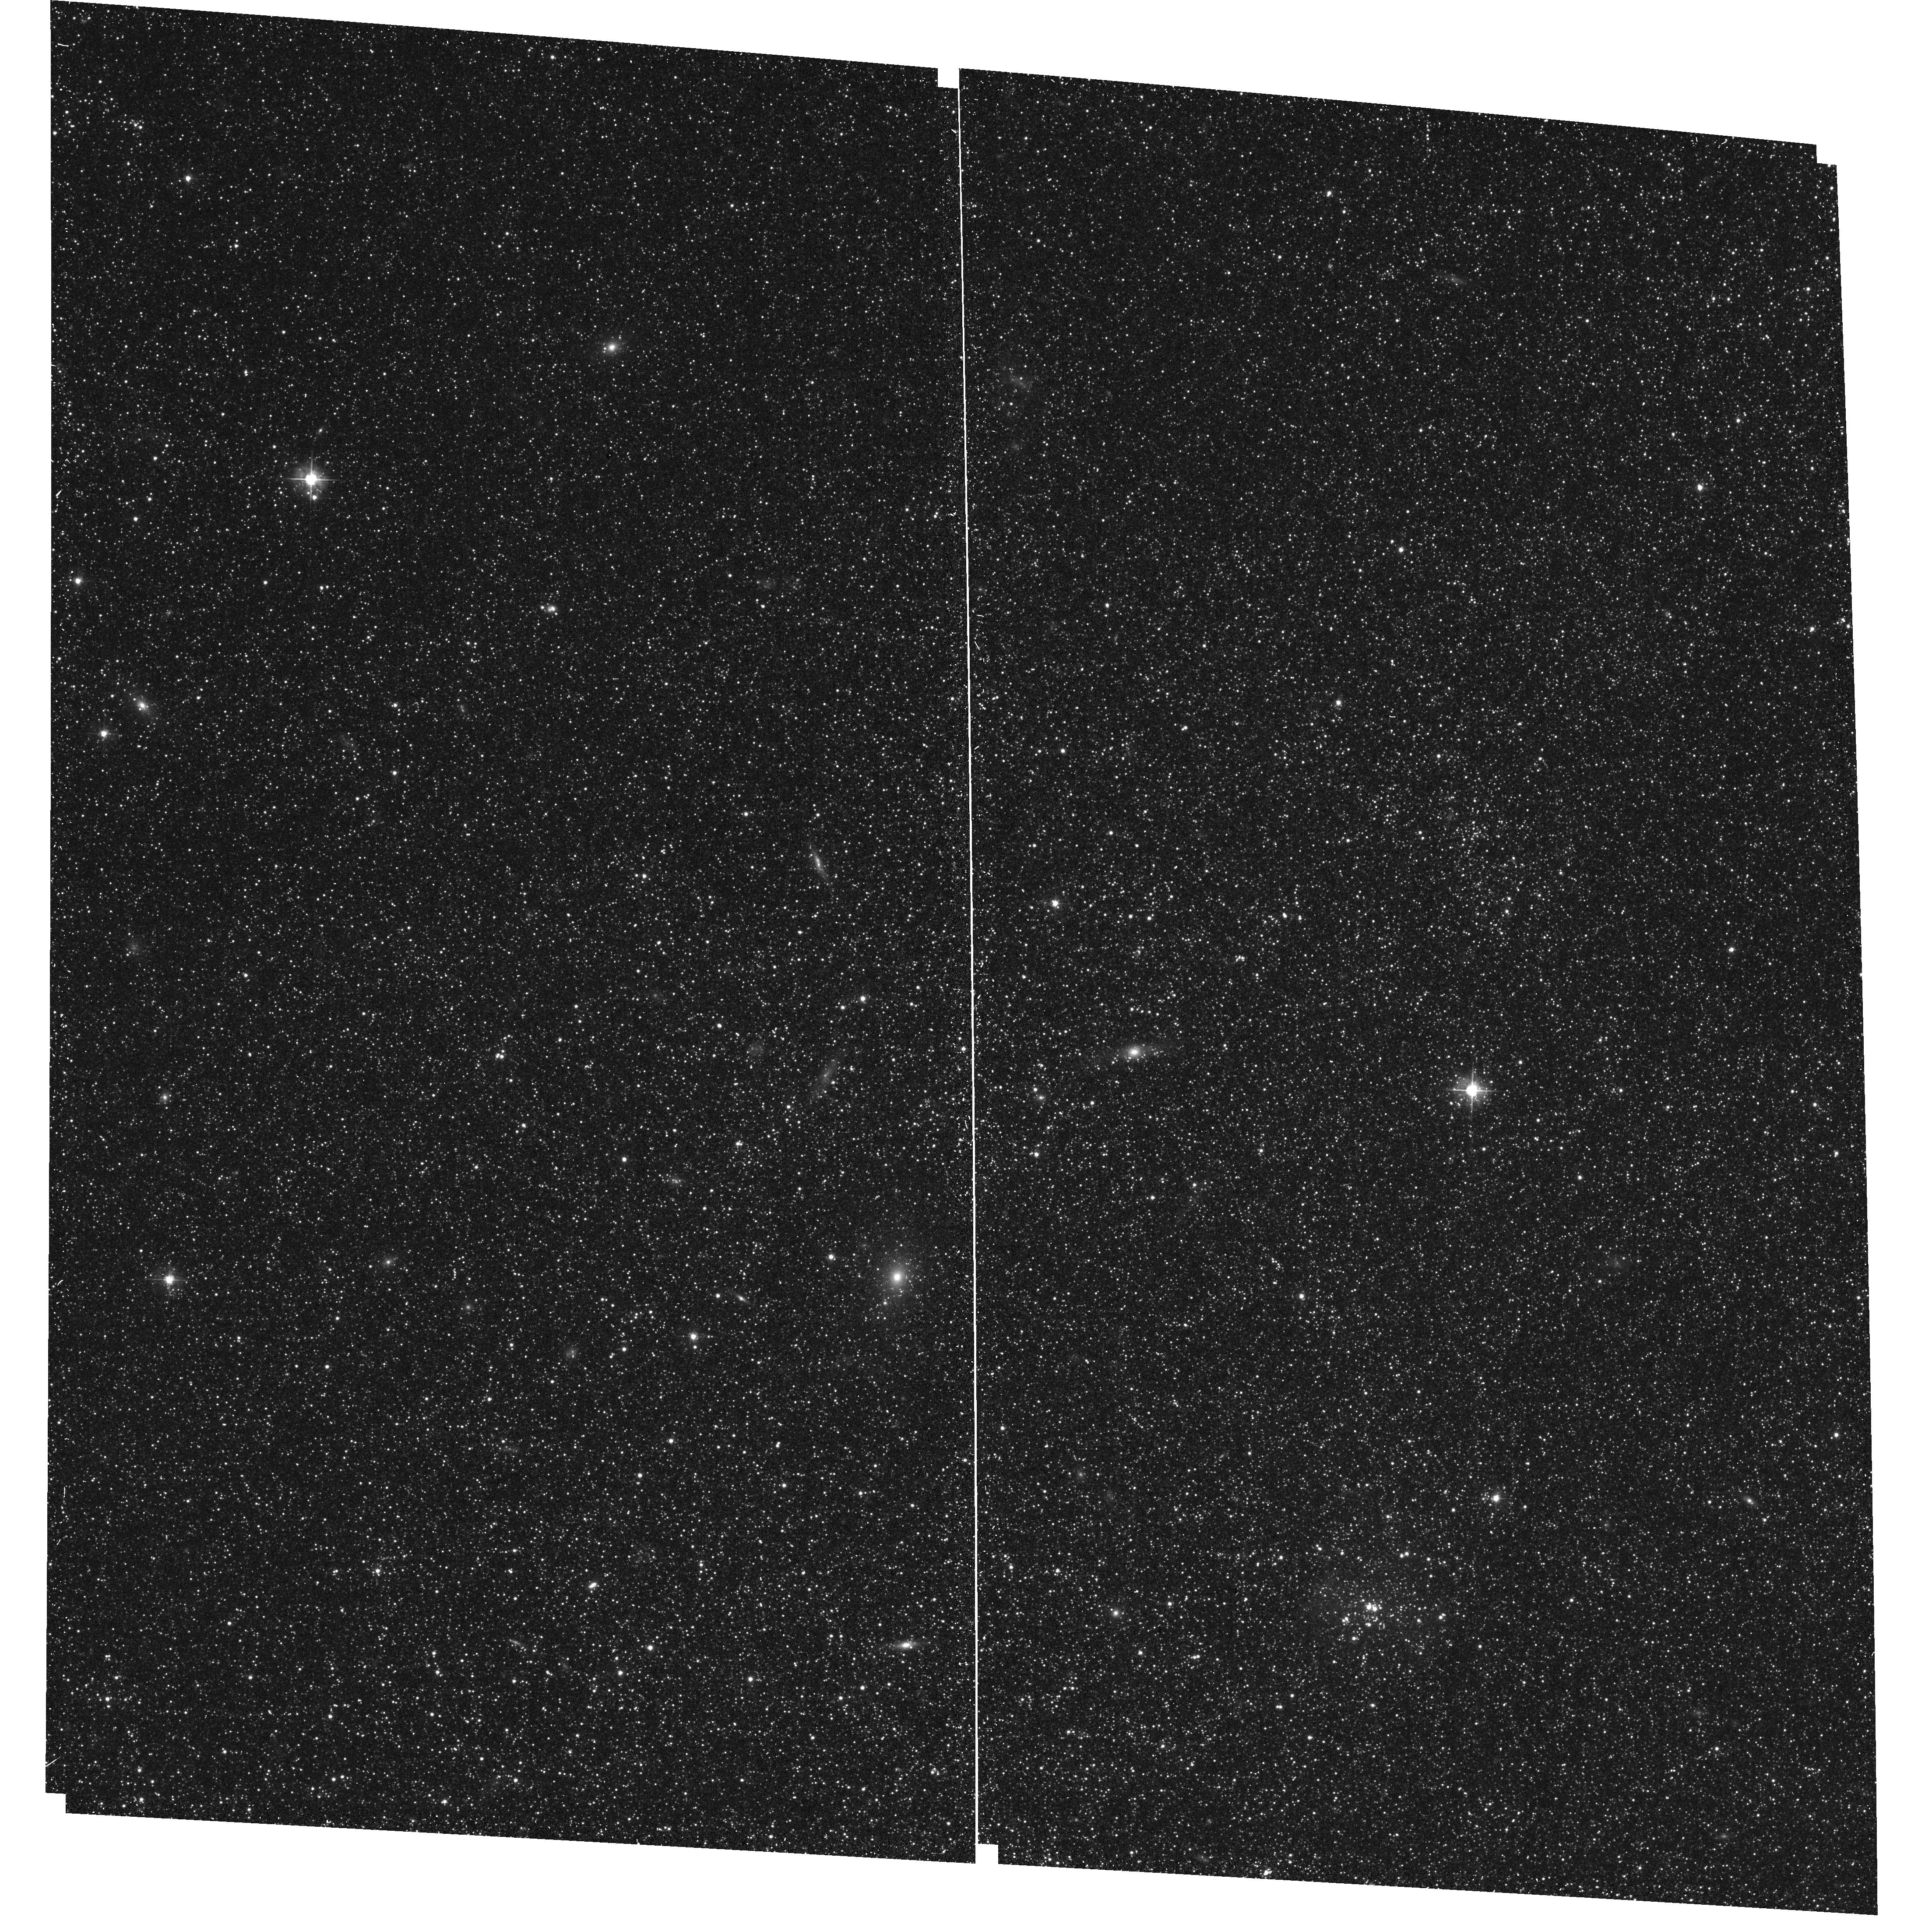
Target: IC-1613-F19-ACS
Instrument: ACS/WFC
Filter: F475W
Exposure: 17 min
Observation ID: hst_17833_bc_acs_wfc_f475w_jfcpbc

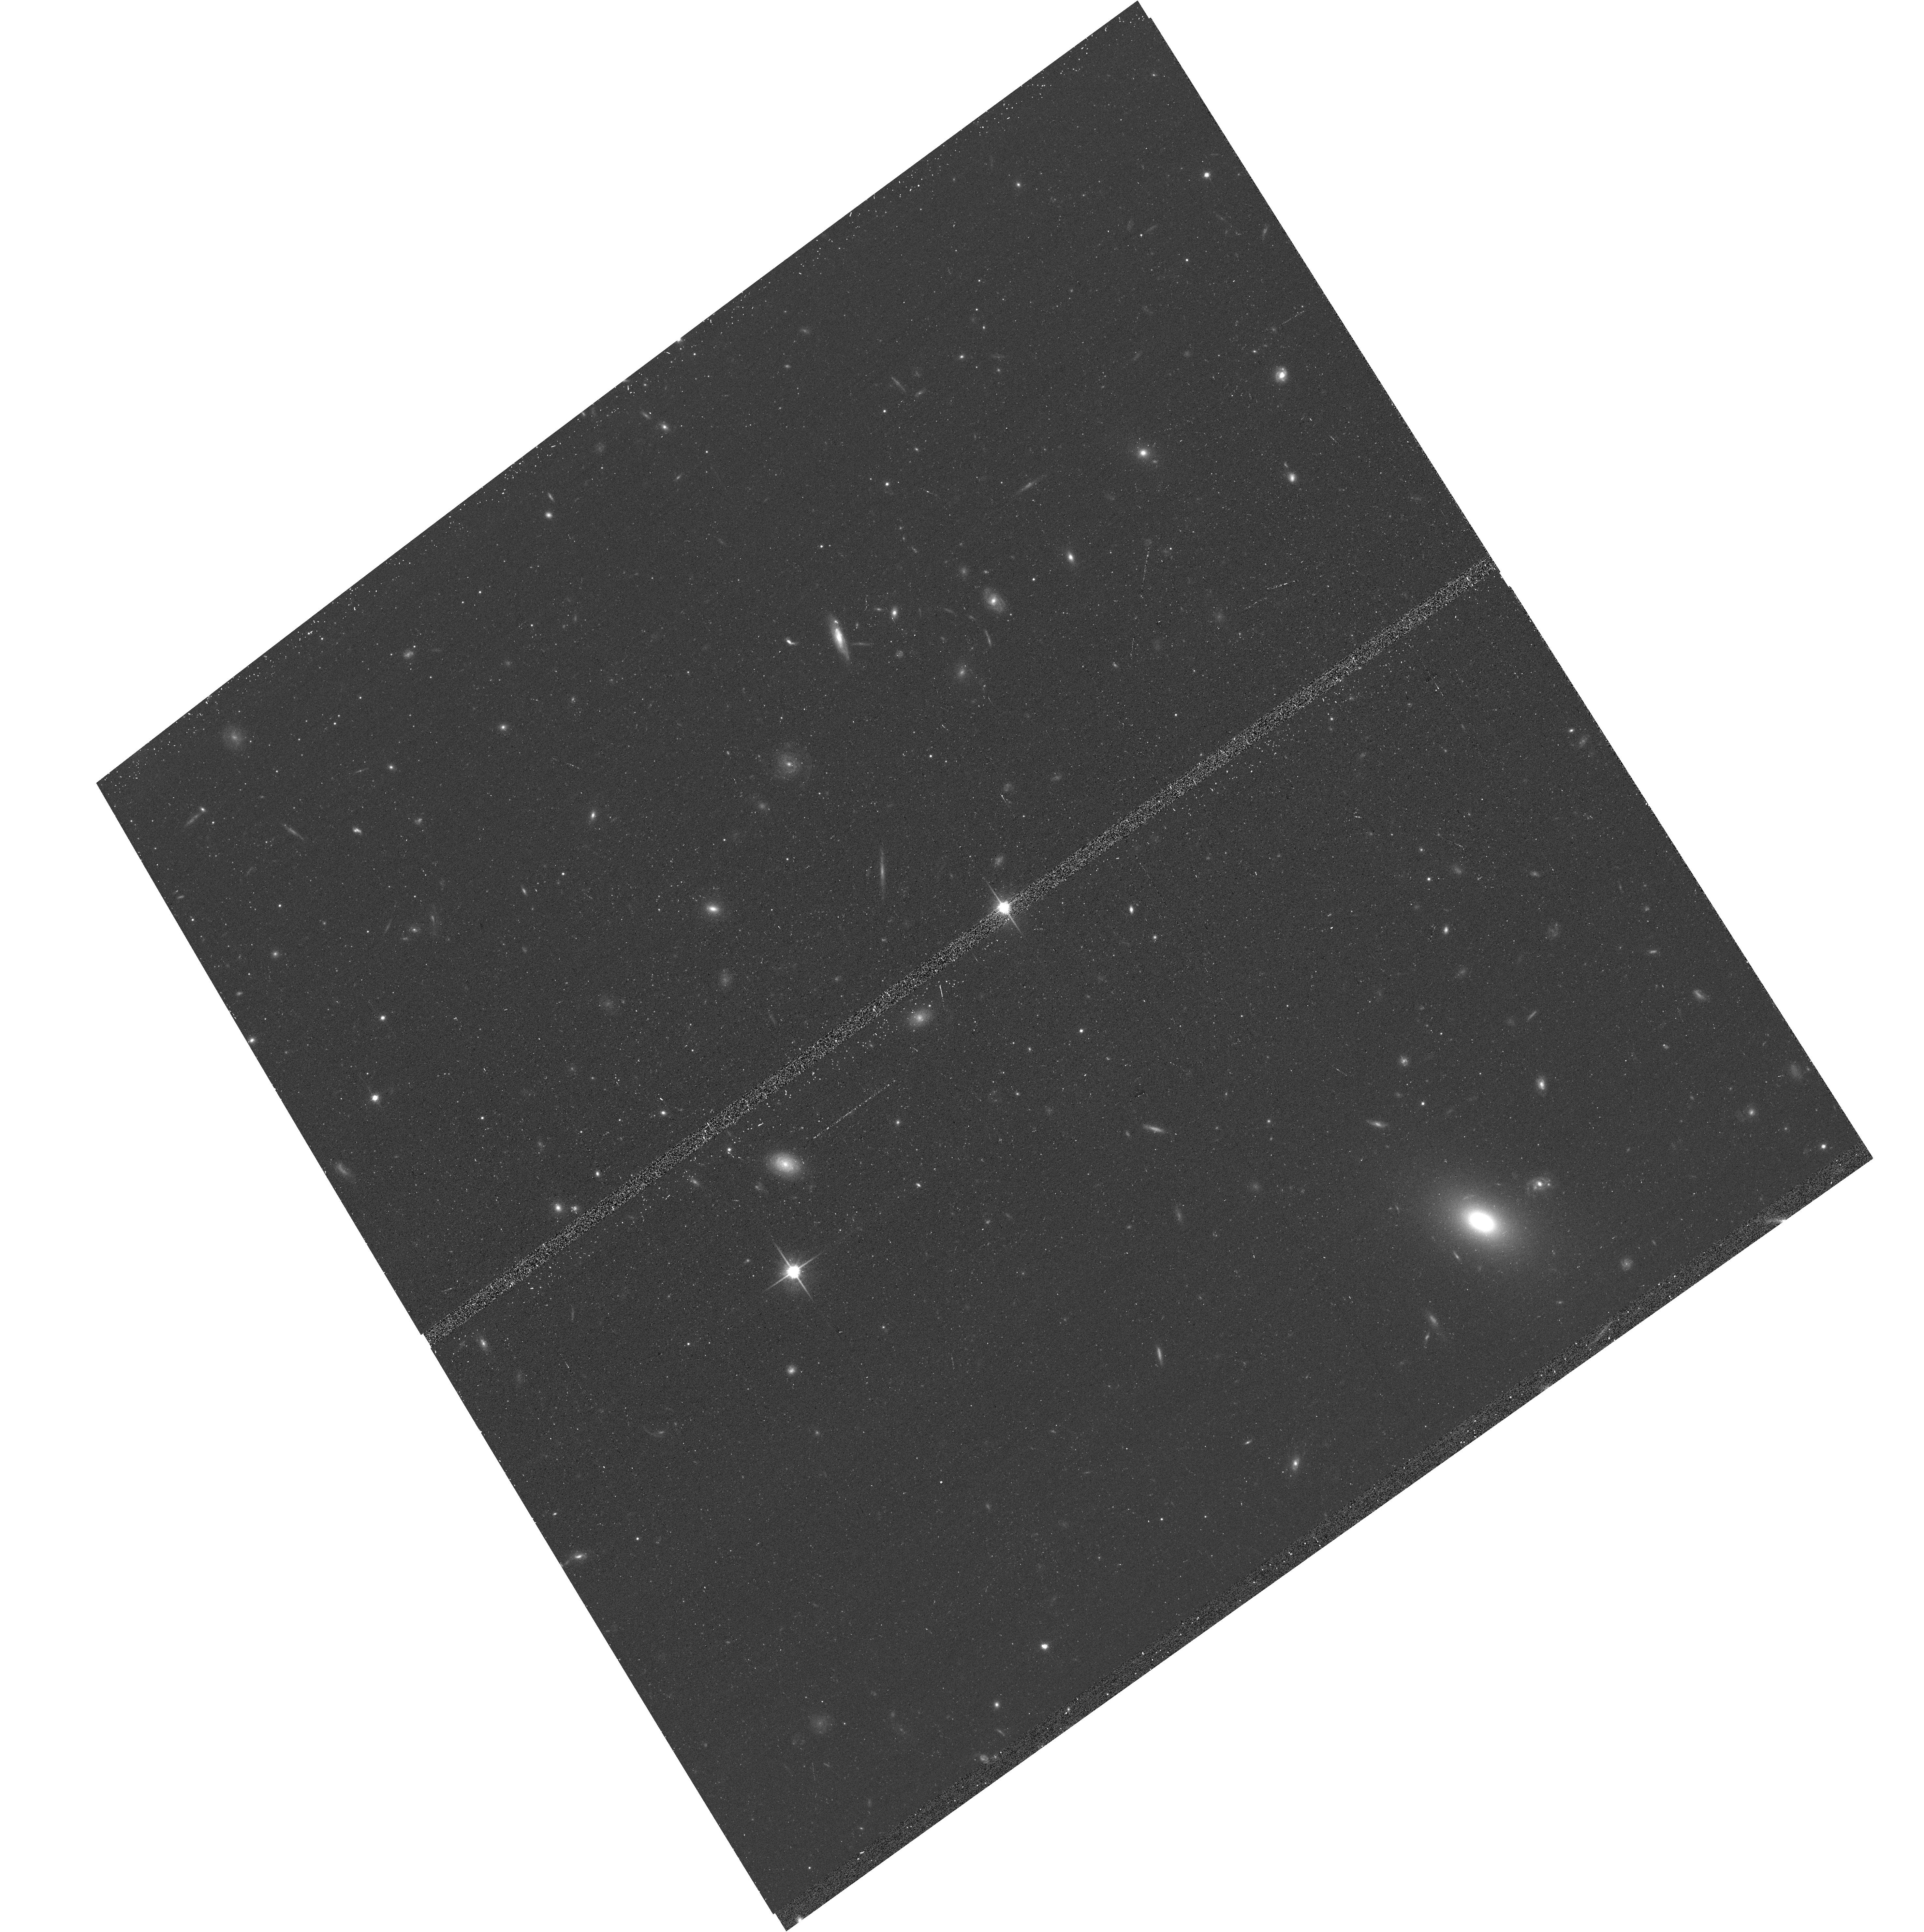
Target: WLM-F21-F22
Instrument: ACS/WFC
Filter: F814W
Exposure: 13 min
Observation ID: hst_17833_04_acs_wfc_f814w_jfcp04

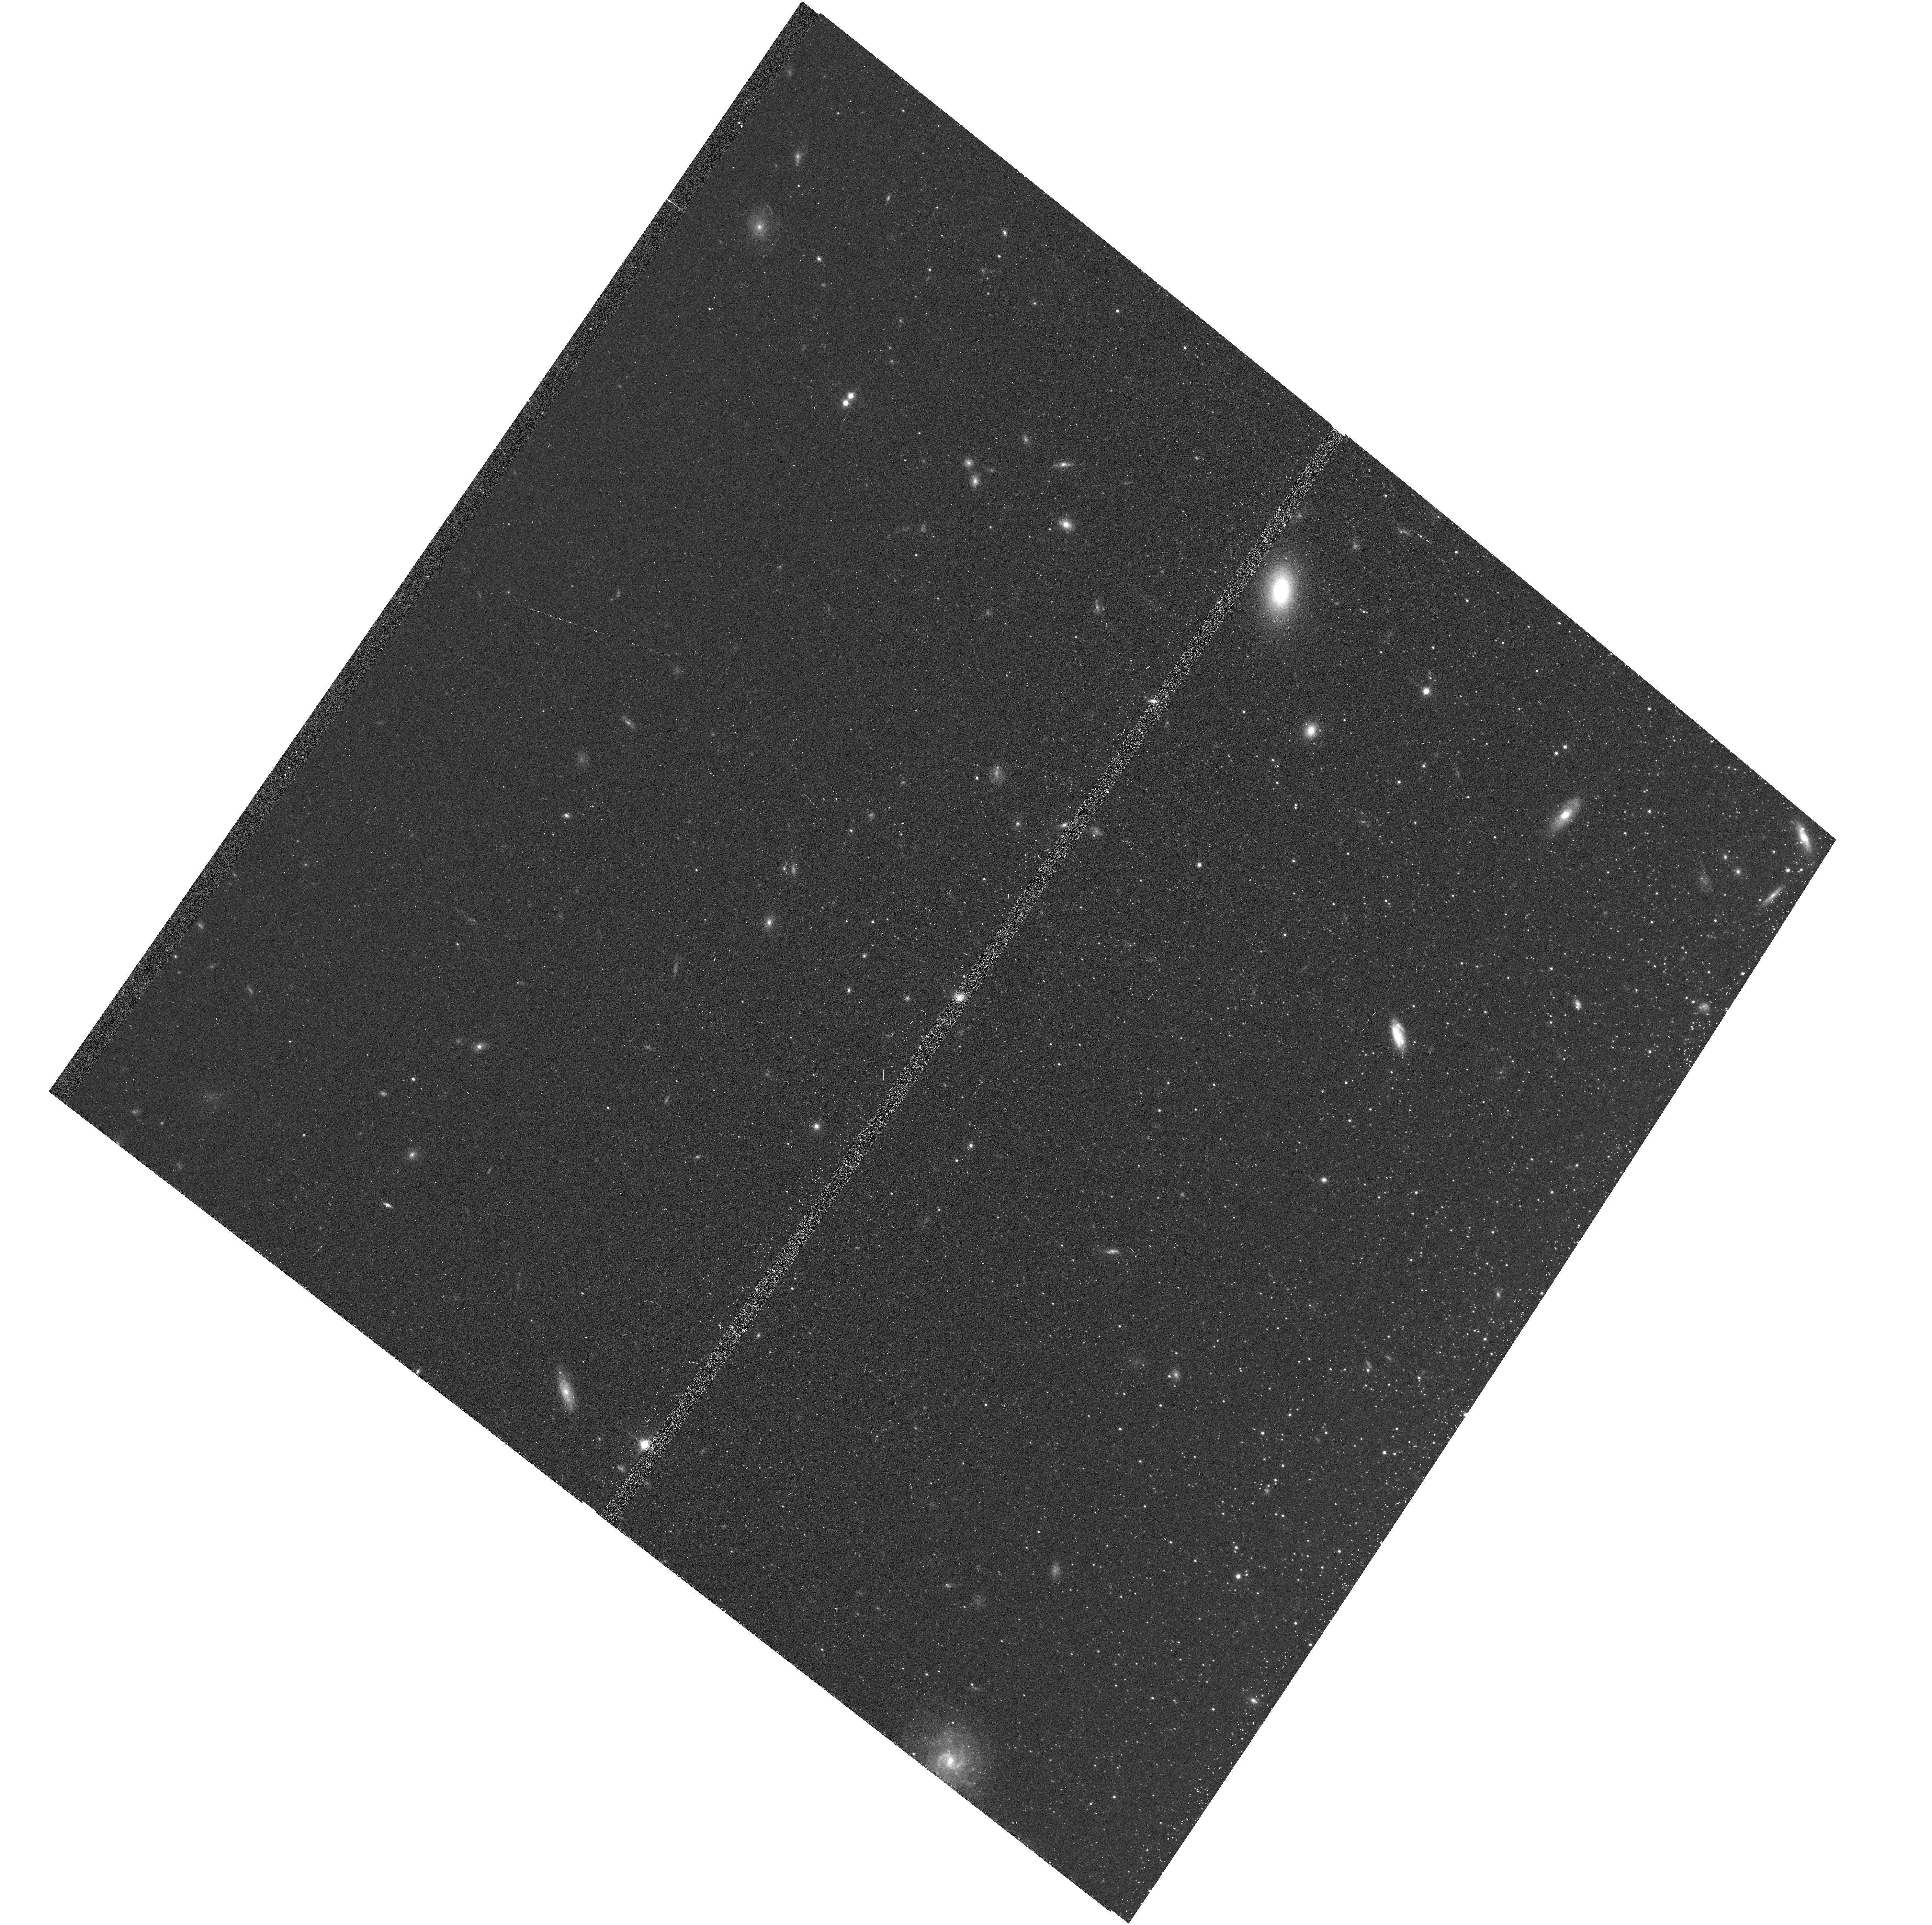
Target: WLM-F03-F05
Instrument: ACS/WFC
Filter: F814W
Exposure: 13 min
Observation ID: hst_17833_22_acs_wfc_f814w_jfcp22

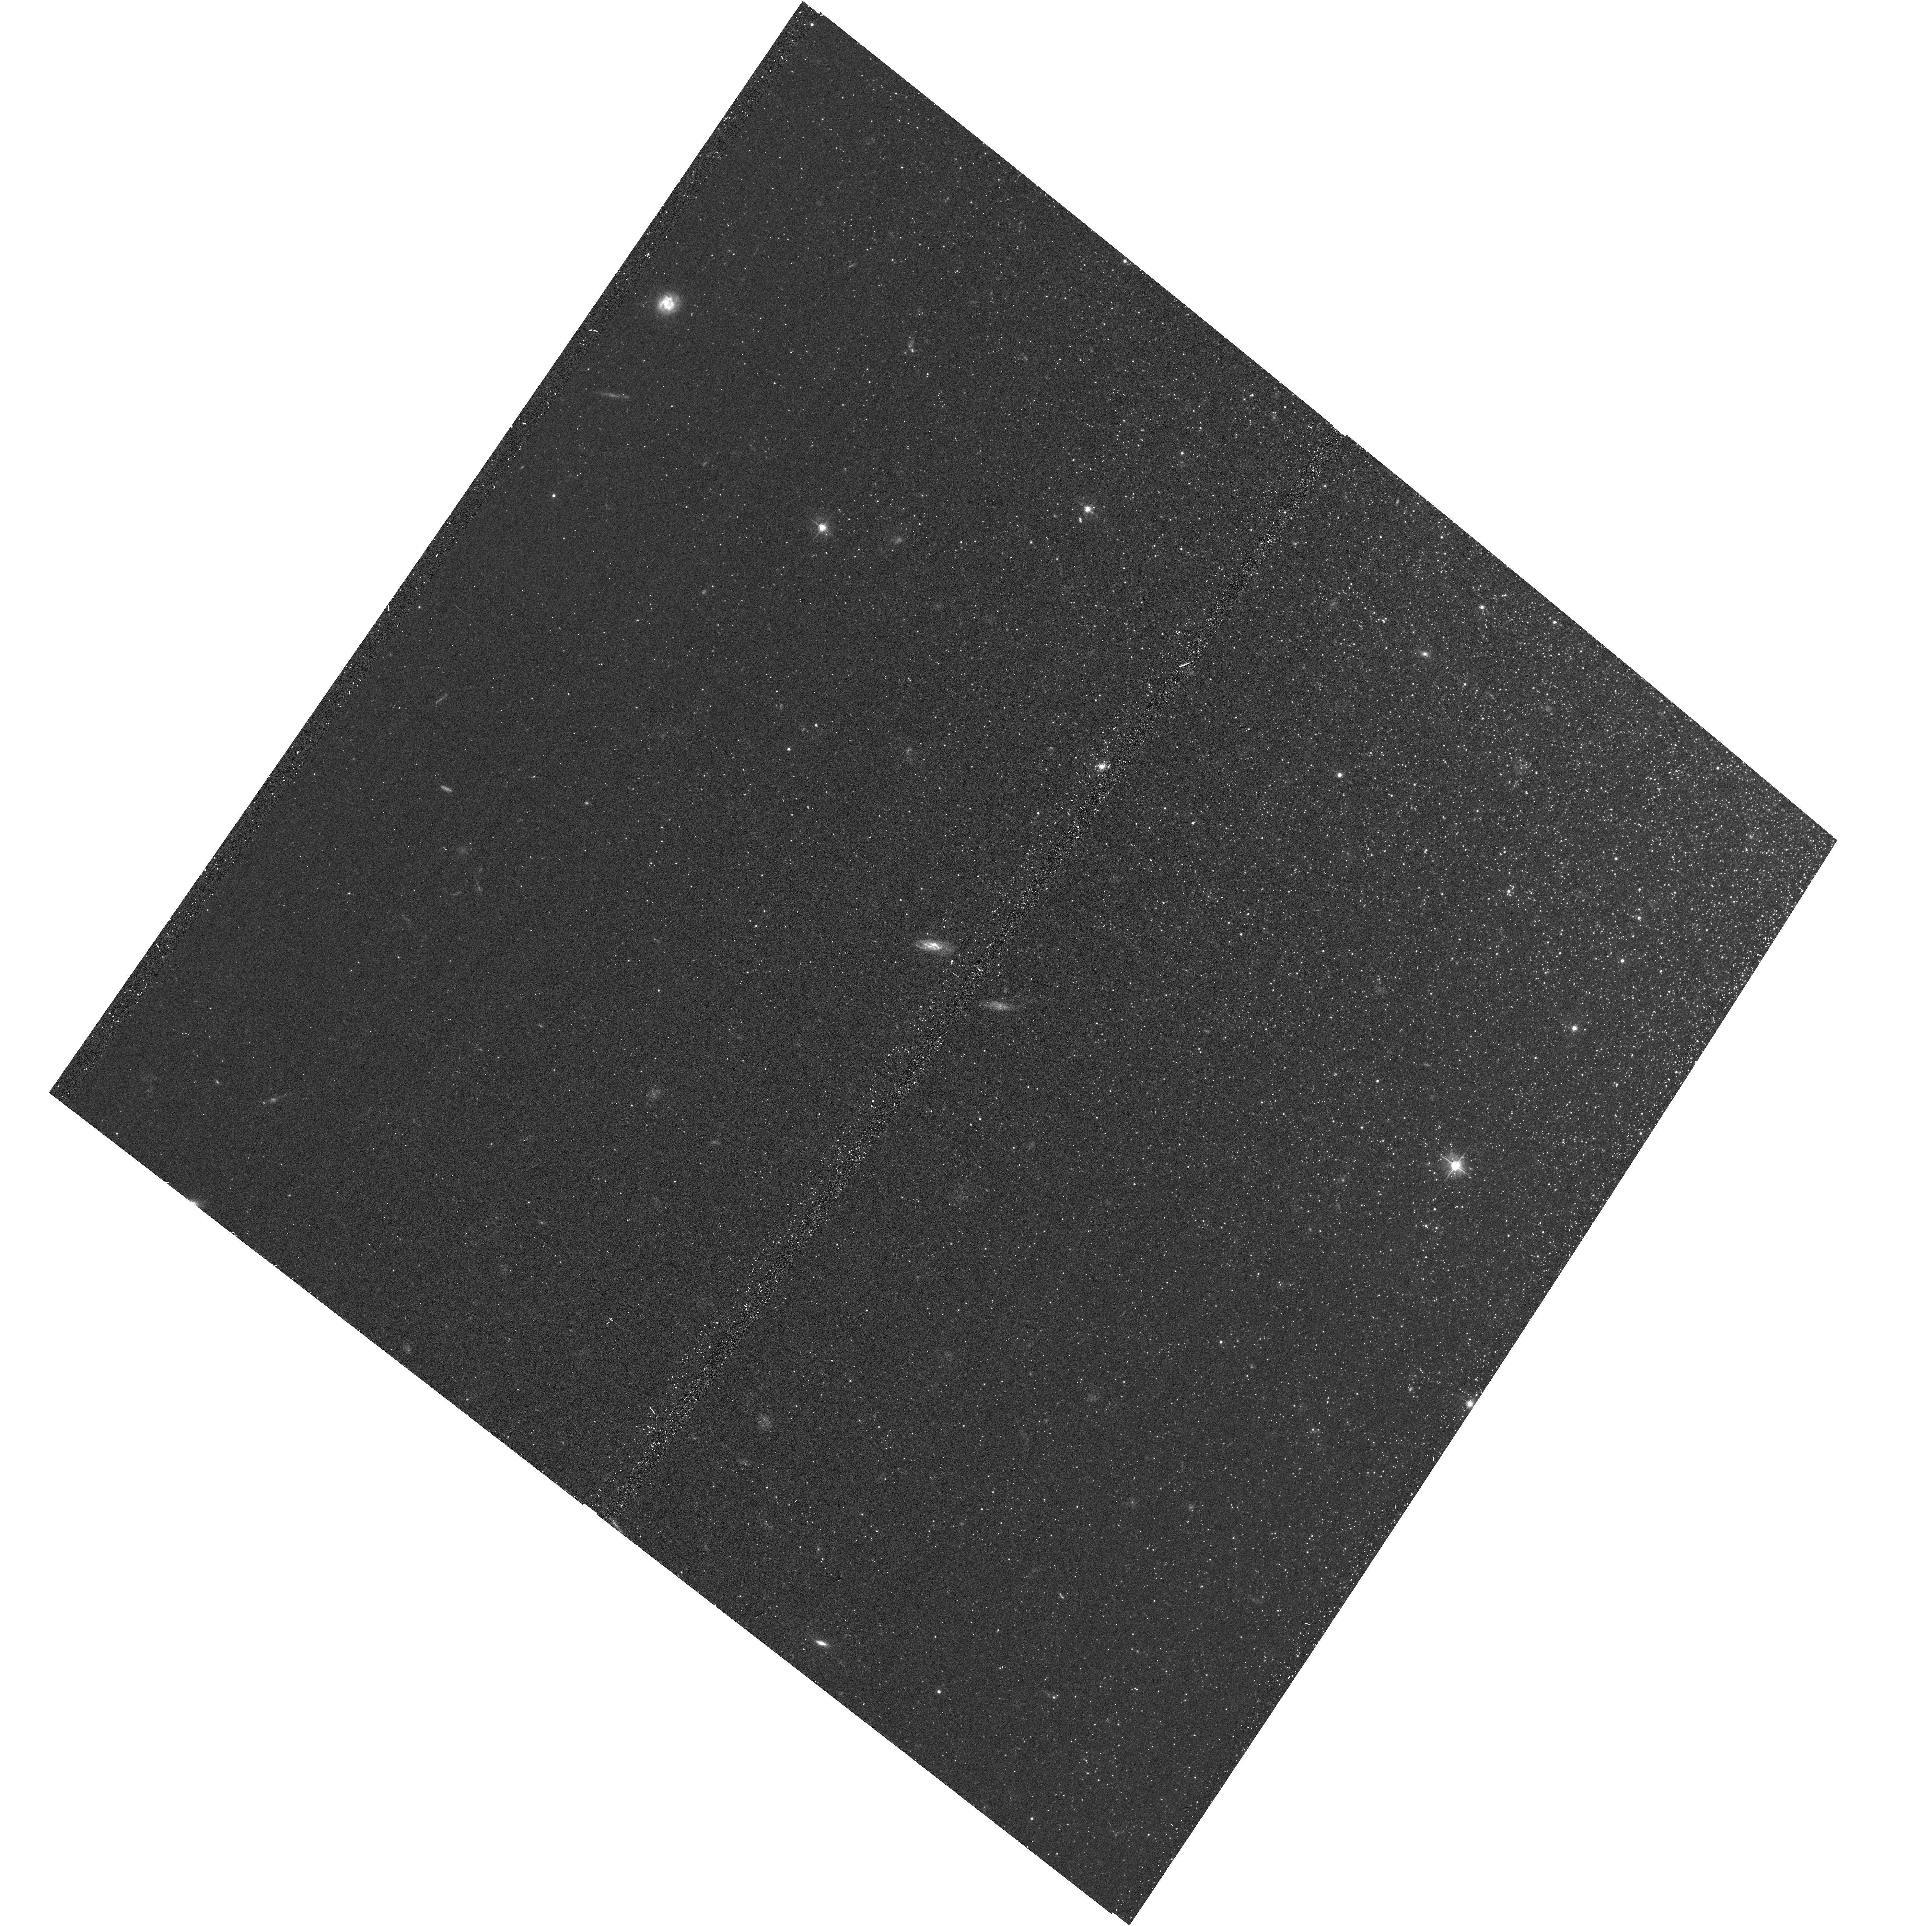
Target: WLM-F18-F20
Instrument: ACS/WFC
Filter: F475W
Exposure: 17 min
Observation ID: hst_17833_07_acs_wfc_f475w_jfcp07

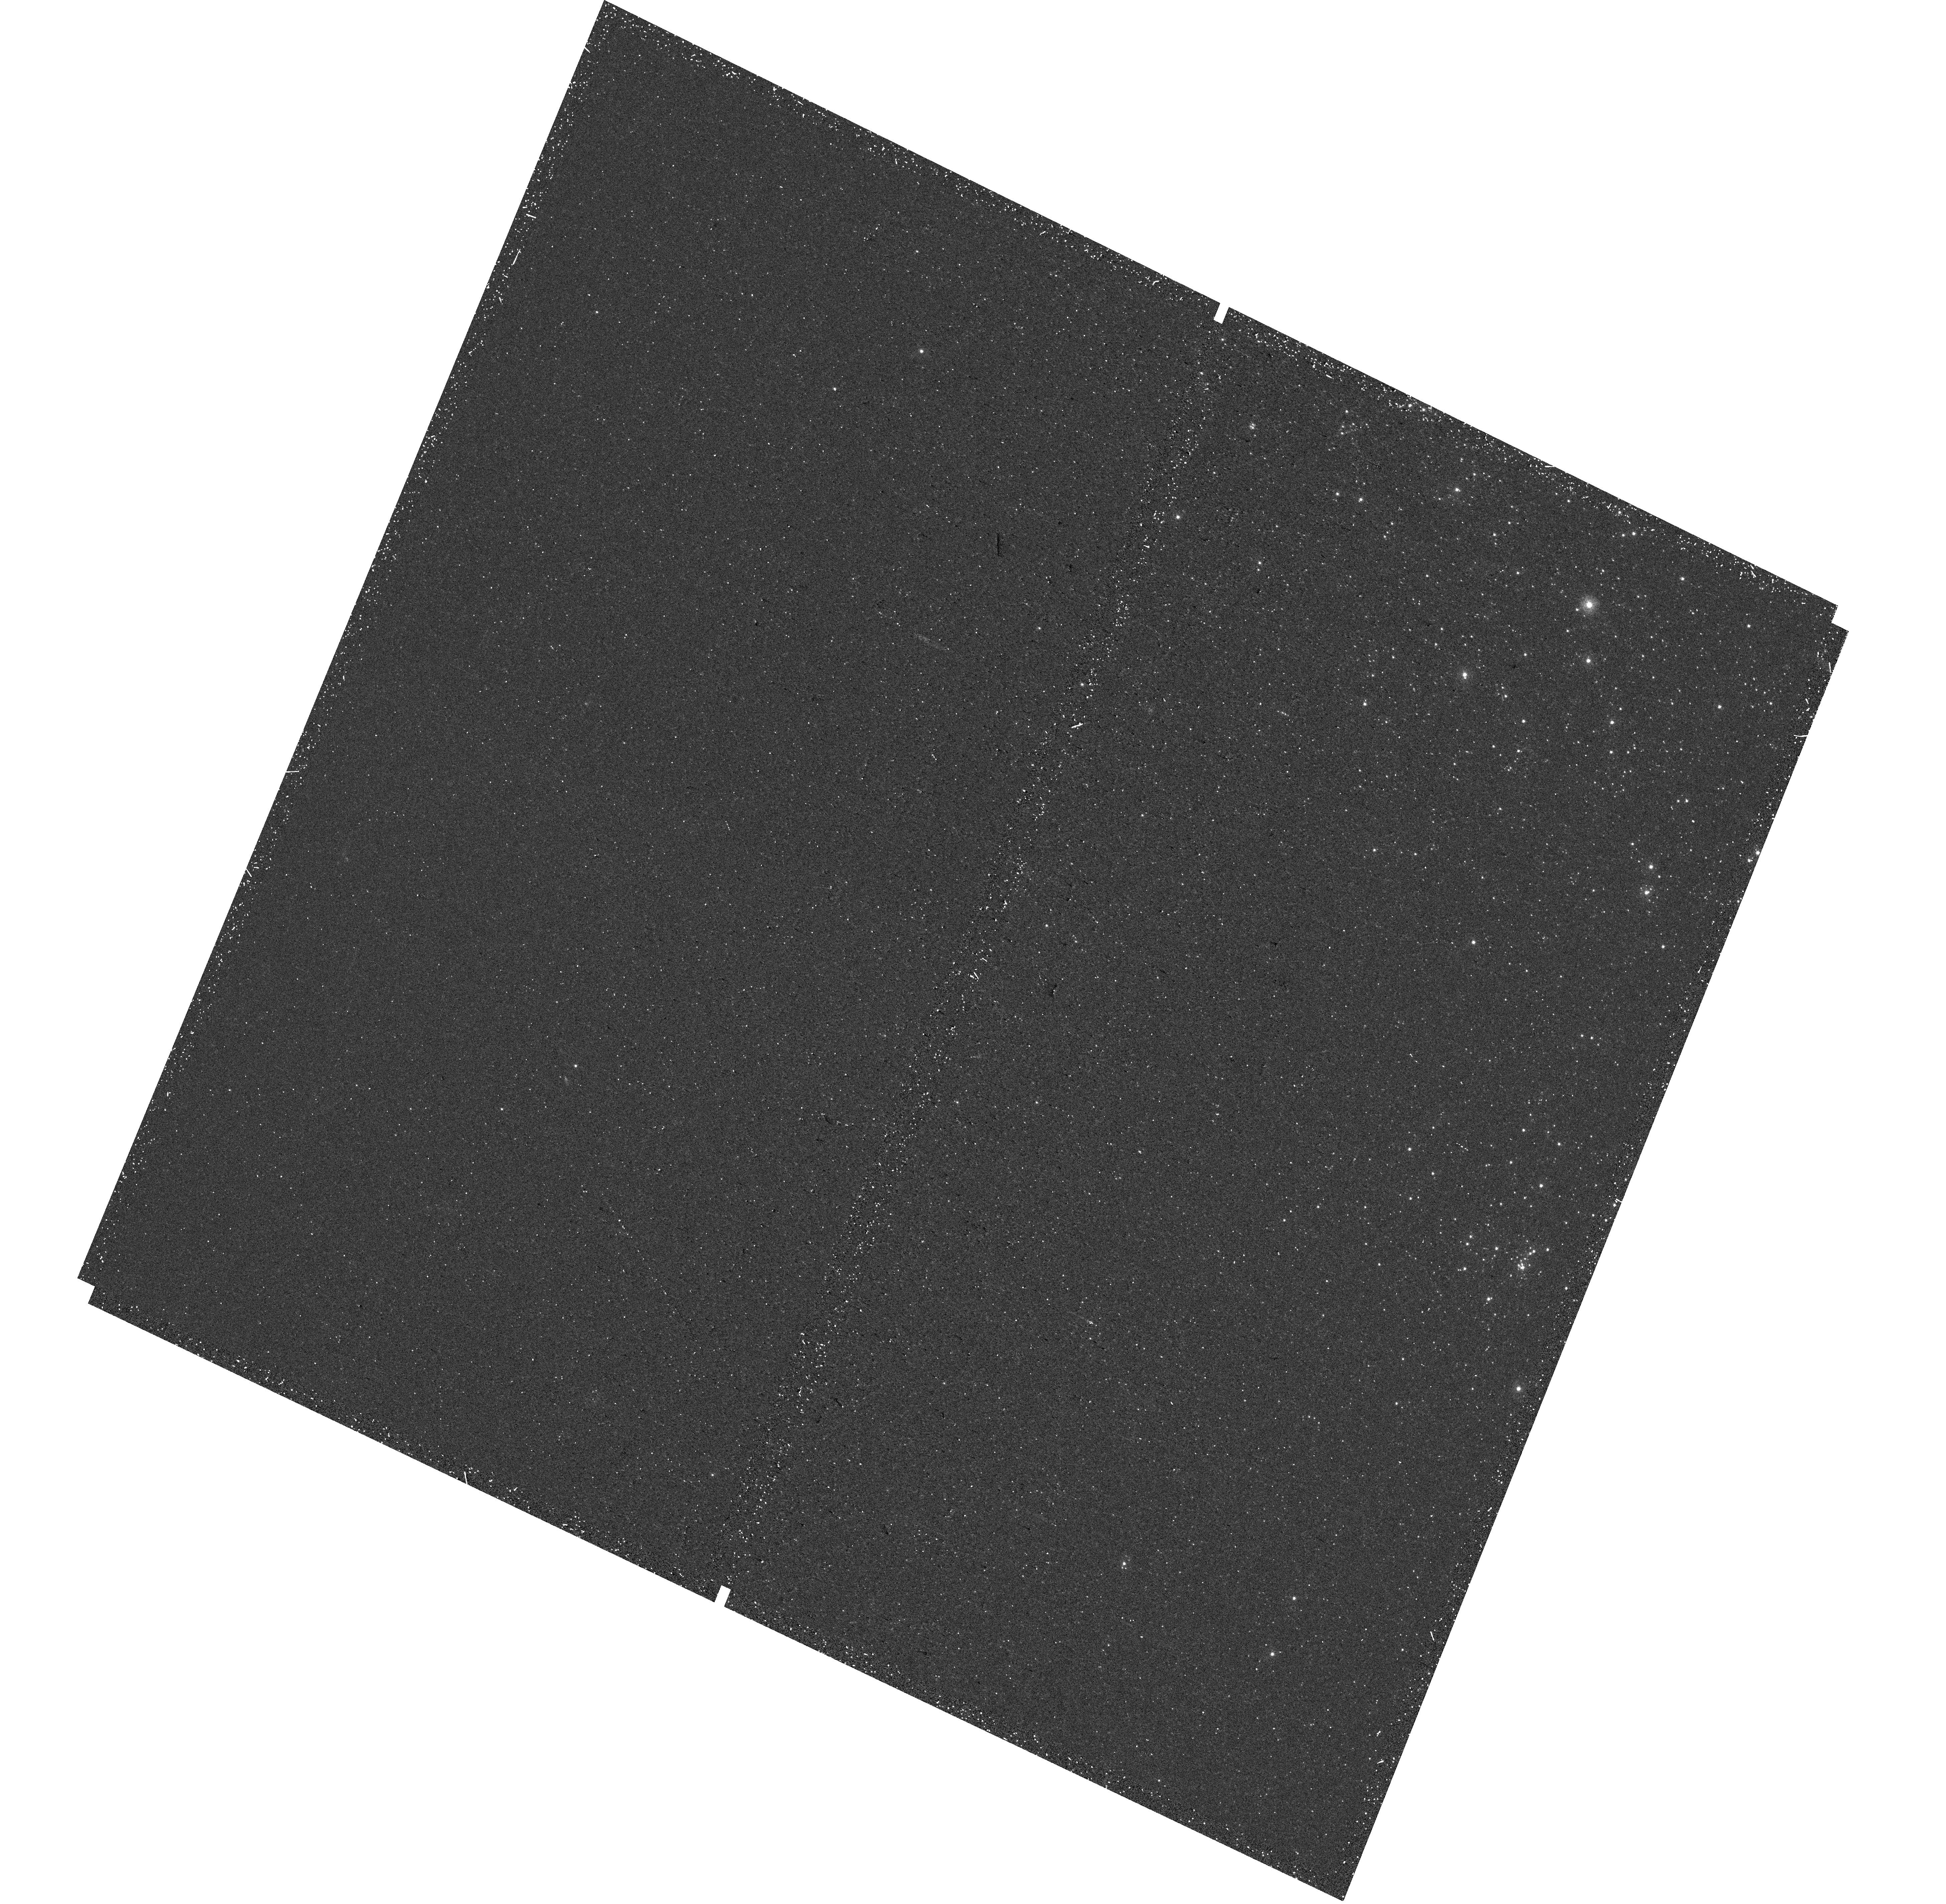
Target: WLM-F16-F17-V09
Instrument: WFC3/UVIS
Filter: F275W
Exposure: 20 min
Observation ID: hst_17833_09_wfc3_uvis_f275w_ifcp09

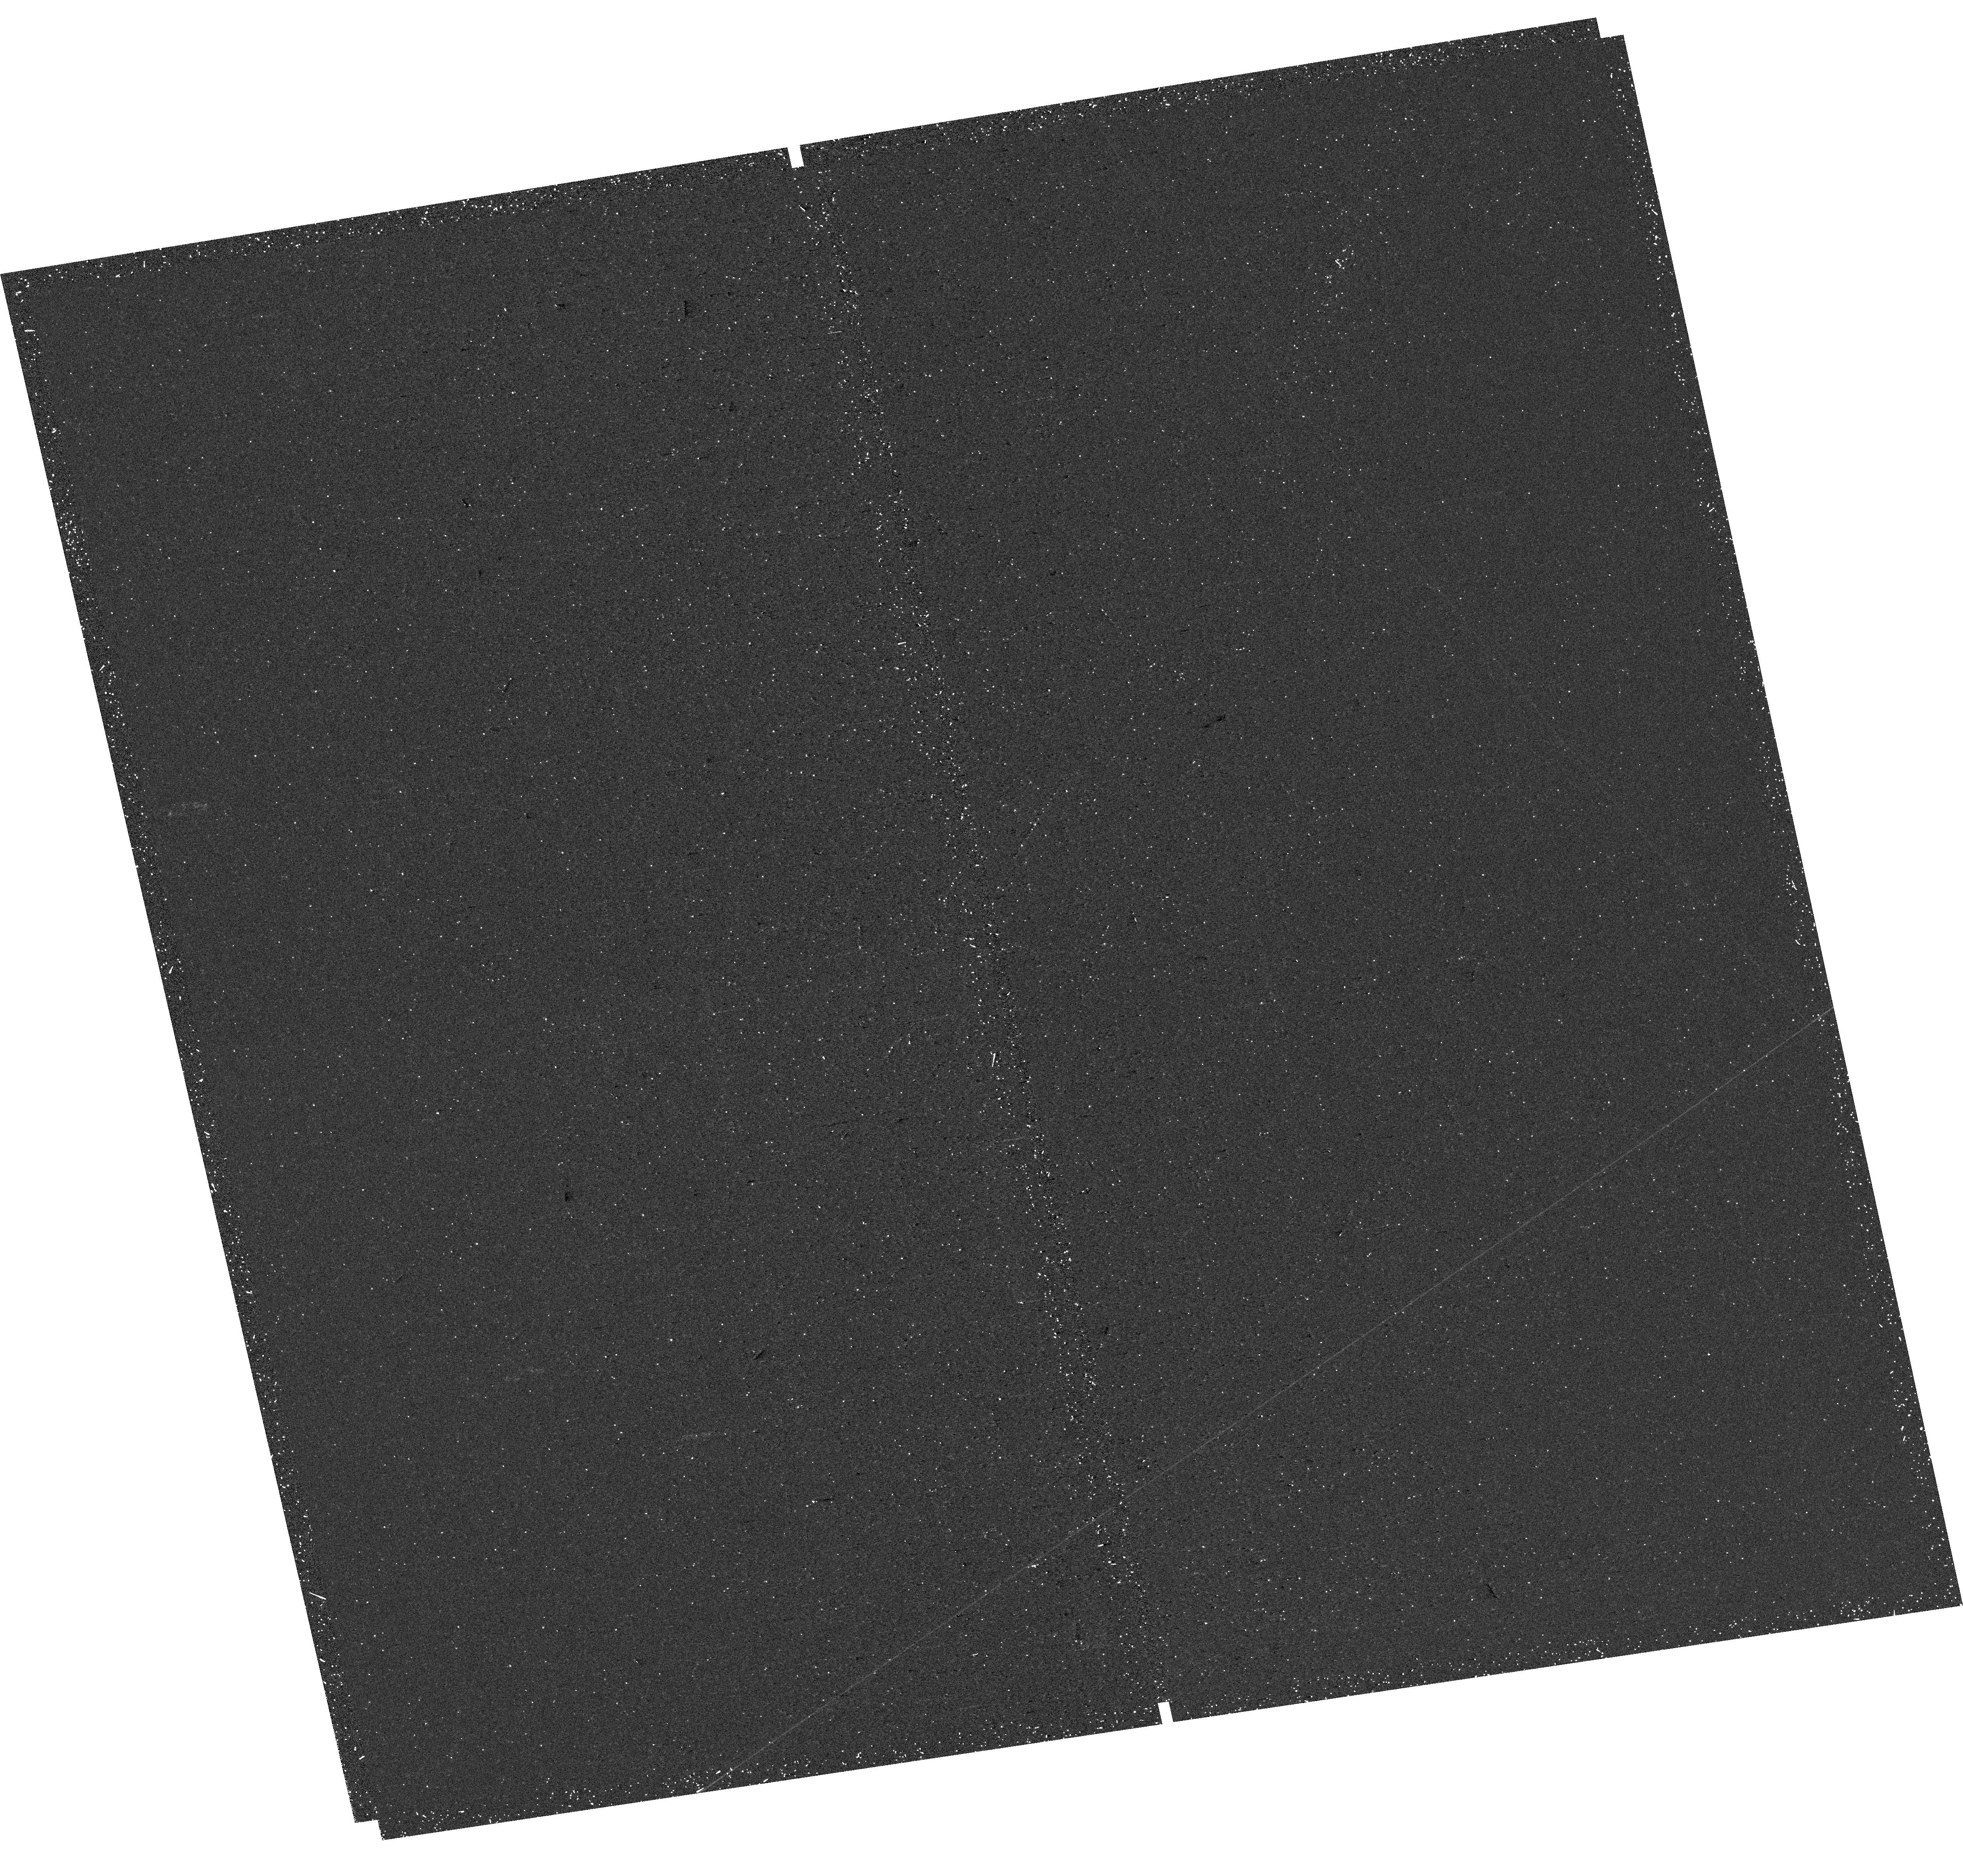
Target: WLM-F13-F15
Instrument: WFC3/UVIS
Filter: F275W
Exposure: 20 min
Observation ID: hst_17833_cp_wfc3_uvis_f275w_ifcpcp

Bringing HST to the VLA: The Interaction of Stars and Gas in the Local Group (PI: Dalcanton, Julianne)

We propose a wide-area, multi-wavelength survey of stars in IC 10, NGC 6822, WLM, & IC 1613. Along with M31 and M33, these Local Group galaxies now have unprecedented investments from the VLA, revealing indvidual gas clouds with sizes of 10-25 pc. The origin and fate of the ISM on these scales is shaped by stellar feedback; the addition of HST data allows an unprecendented opportunity to rigorously quantify the interaction between stars and gas. UV and optical photometry will provide: (1) comprehensive catalogs of massive stars; (2) spatially-resolved maps of the recent star formation history with ~5-10 Myr resolution; (3) stellar photometry for ~1 million stars; (4) measurements of T_eff, L_bol, and A_V for each of those stars -- all for stellar populations of much lower metallicity than available in comparable surveys of M31 or M33. We will combine these new data products with state of the art ISM data to: constrain the energetics of the ISM, by linking the history of stellar energy input (derived from the SFH) to the observed kinematics and phase of the ISM; calibrate new JWST ISM tracers by measuring the interstellar radiation field; constrain feedback efficiency by measuring the local ISM density where evolving massive stars deposit their energy; and constrain models of evolution for massive stars. All of these effects are likely to be strongly impacted by metallicity, adding to the importance of adding these four dwarfs as calibrators of ISM physics and stellar evolution. The resulting data set will be versatile and can support many other scientific objectives, cementing HST's legacy in the Local Group - the only location where physics on this scale can be resolved.